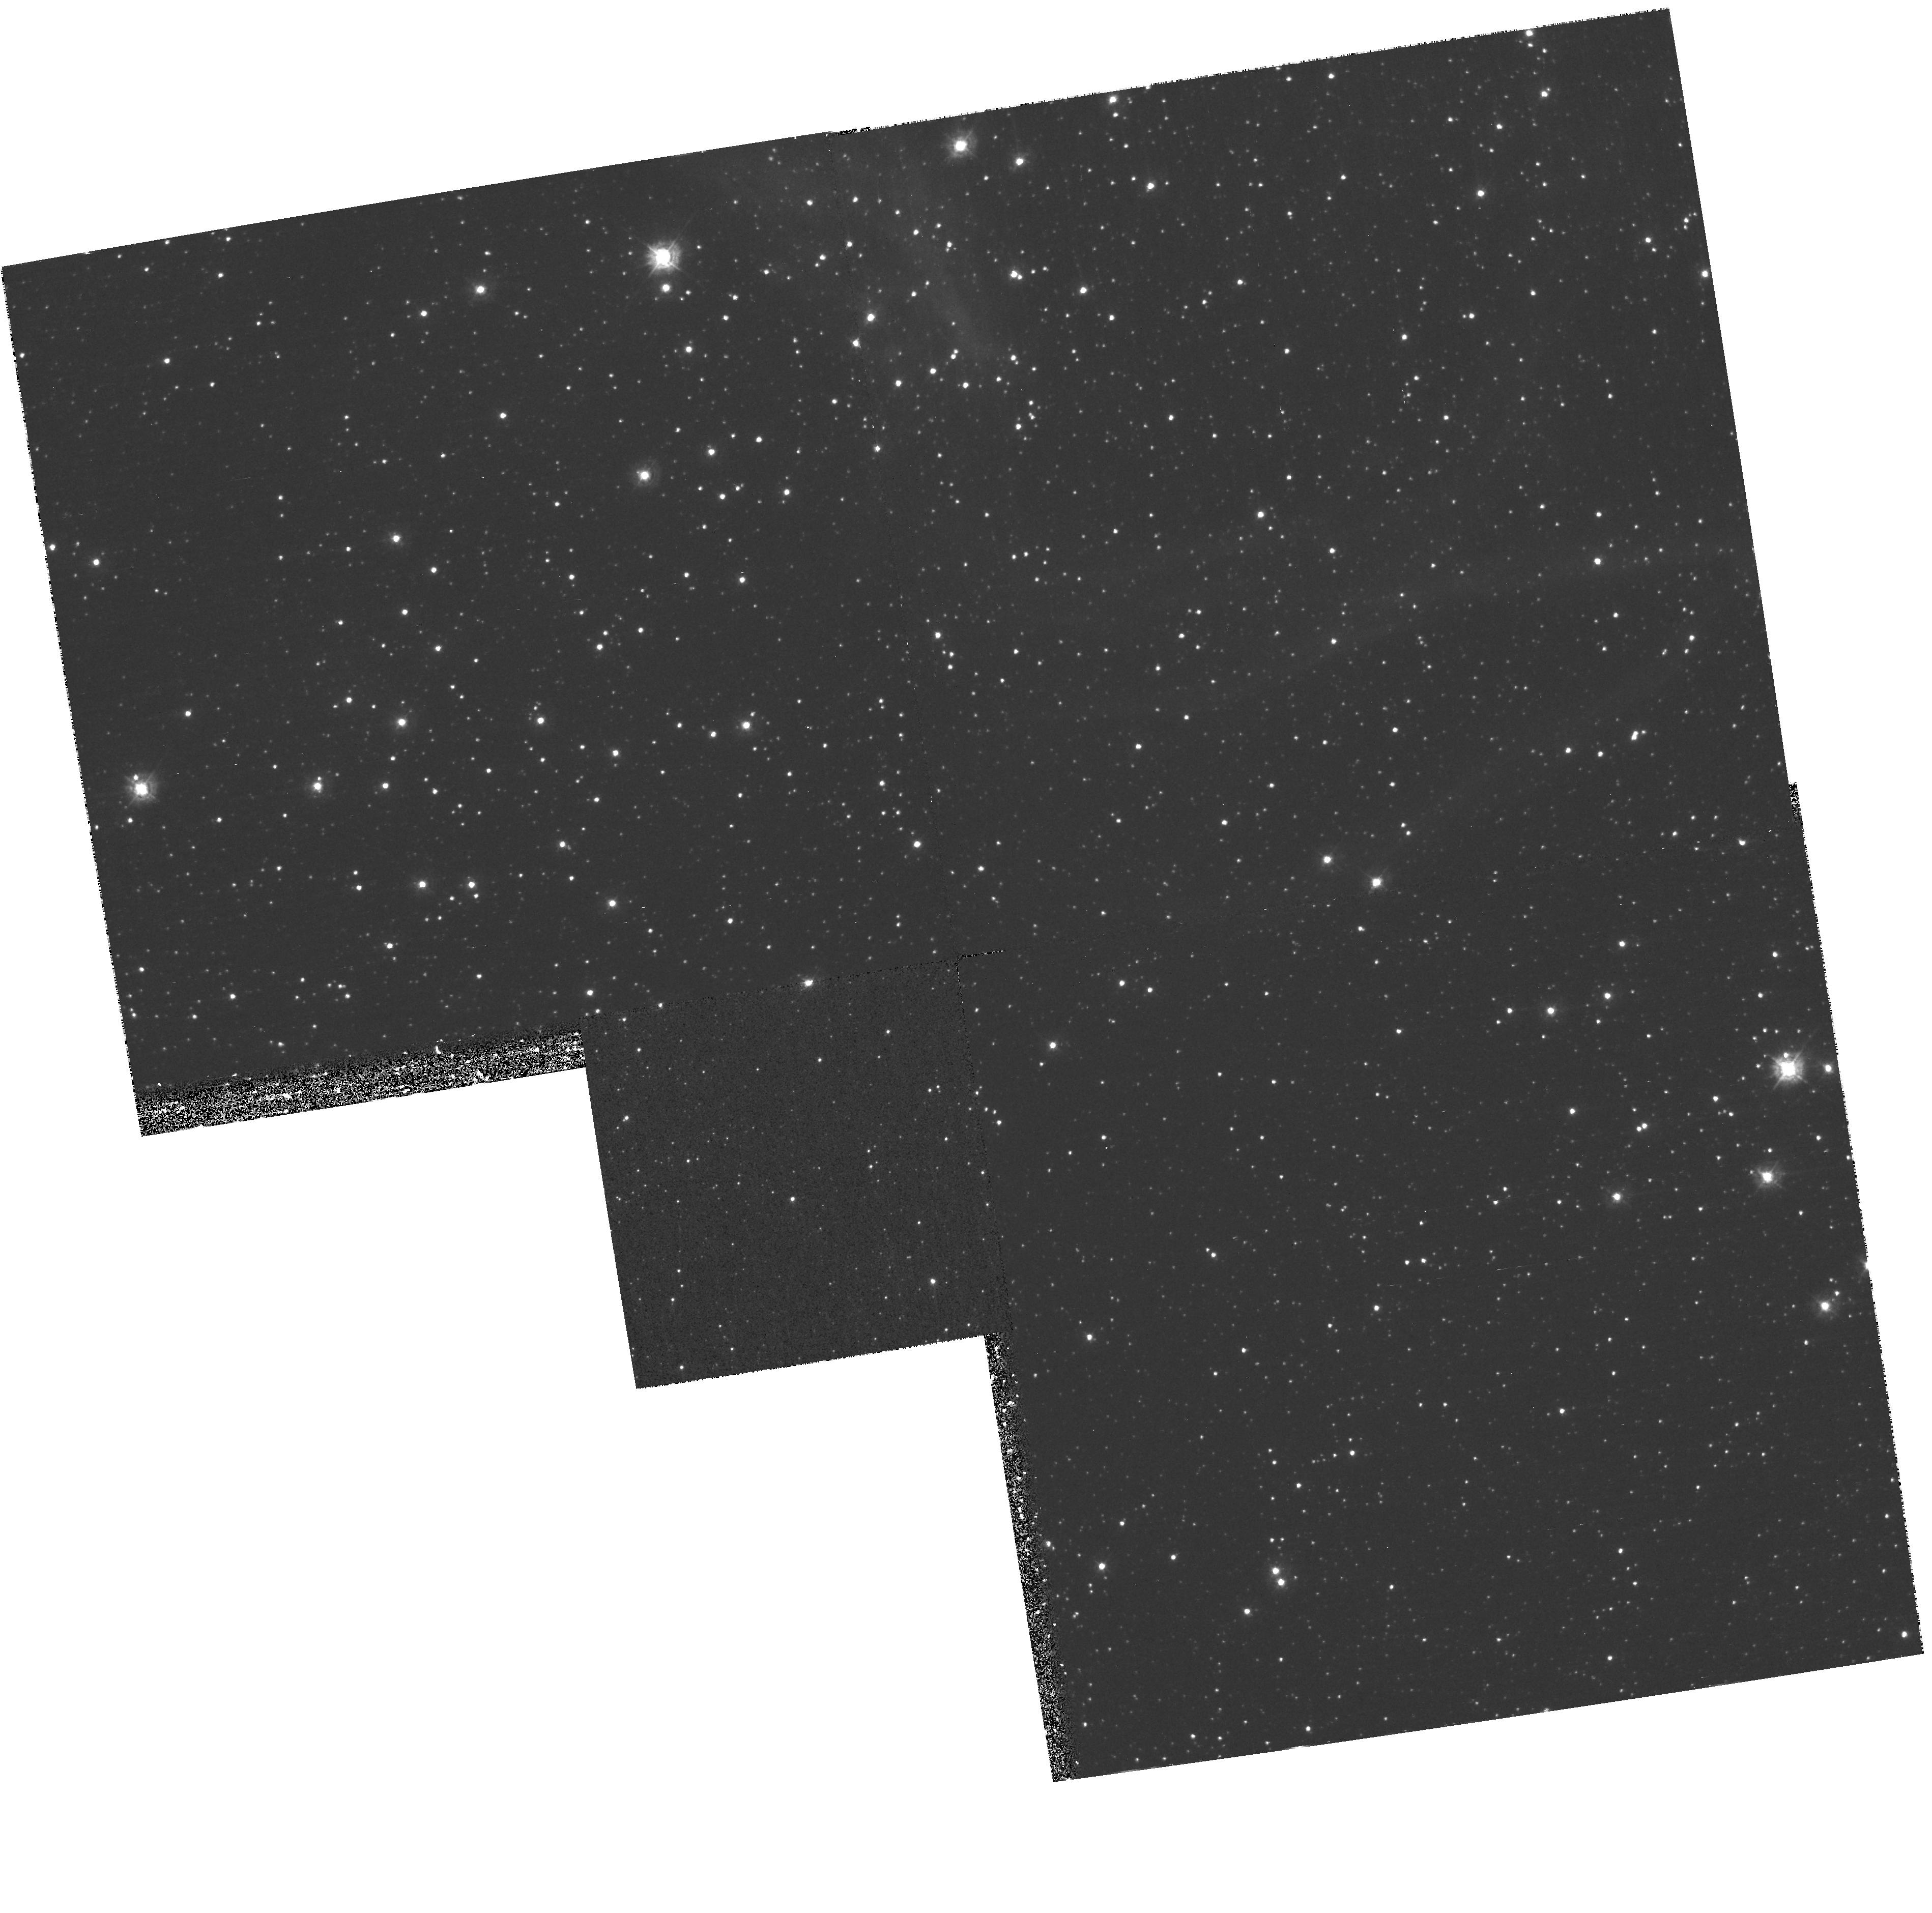
Target: NGC1850-F2
Instrument: WFPC2/PC
Filter: F336W
Exposure: 38 min
Observation ID: hst_9870_03_wfpc2_pc_f336w_u8s303

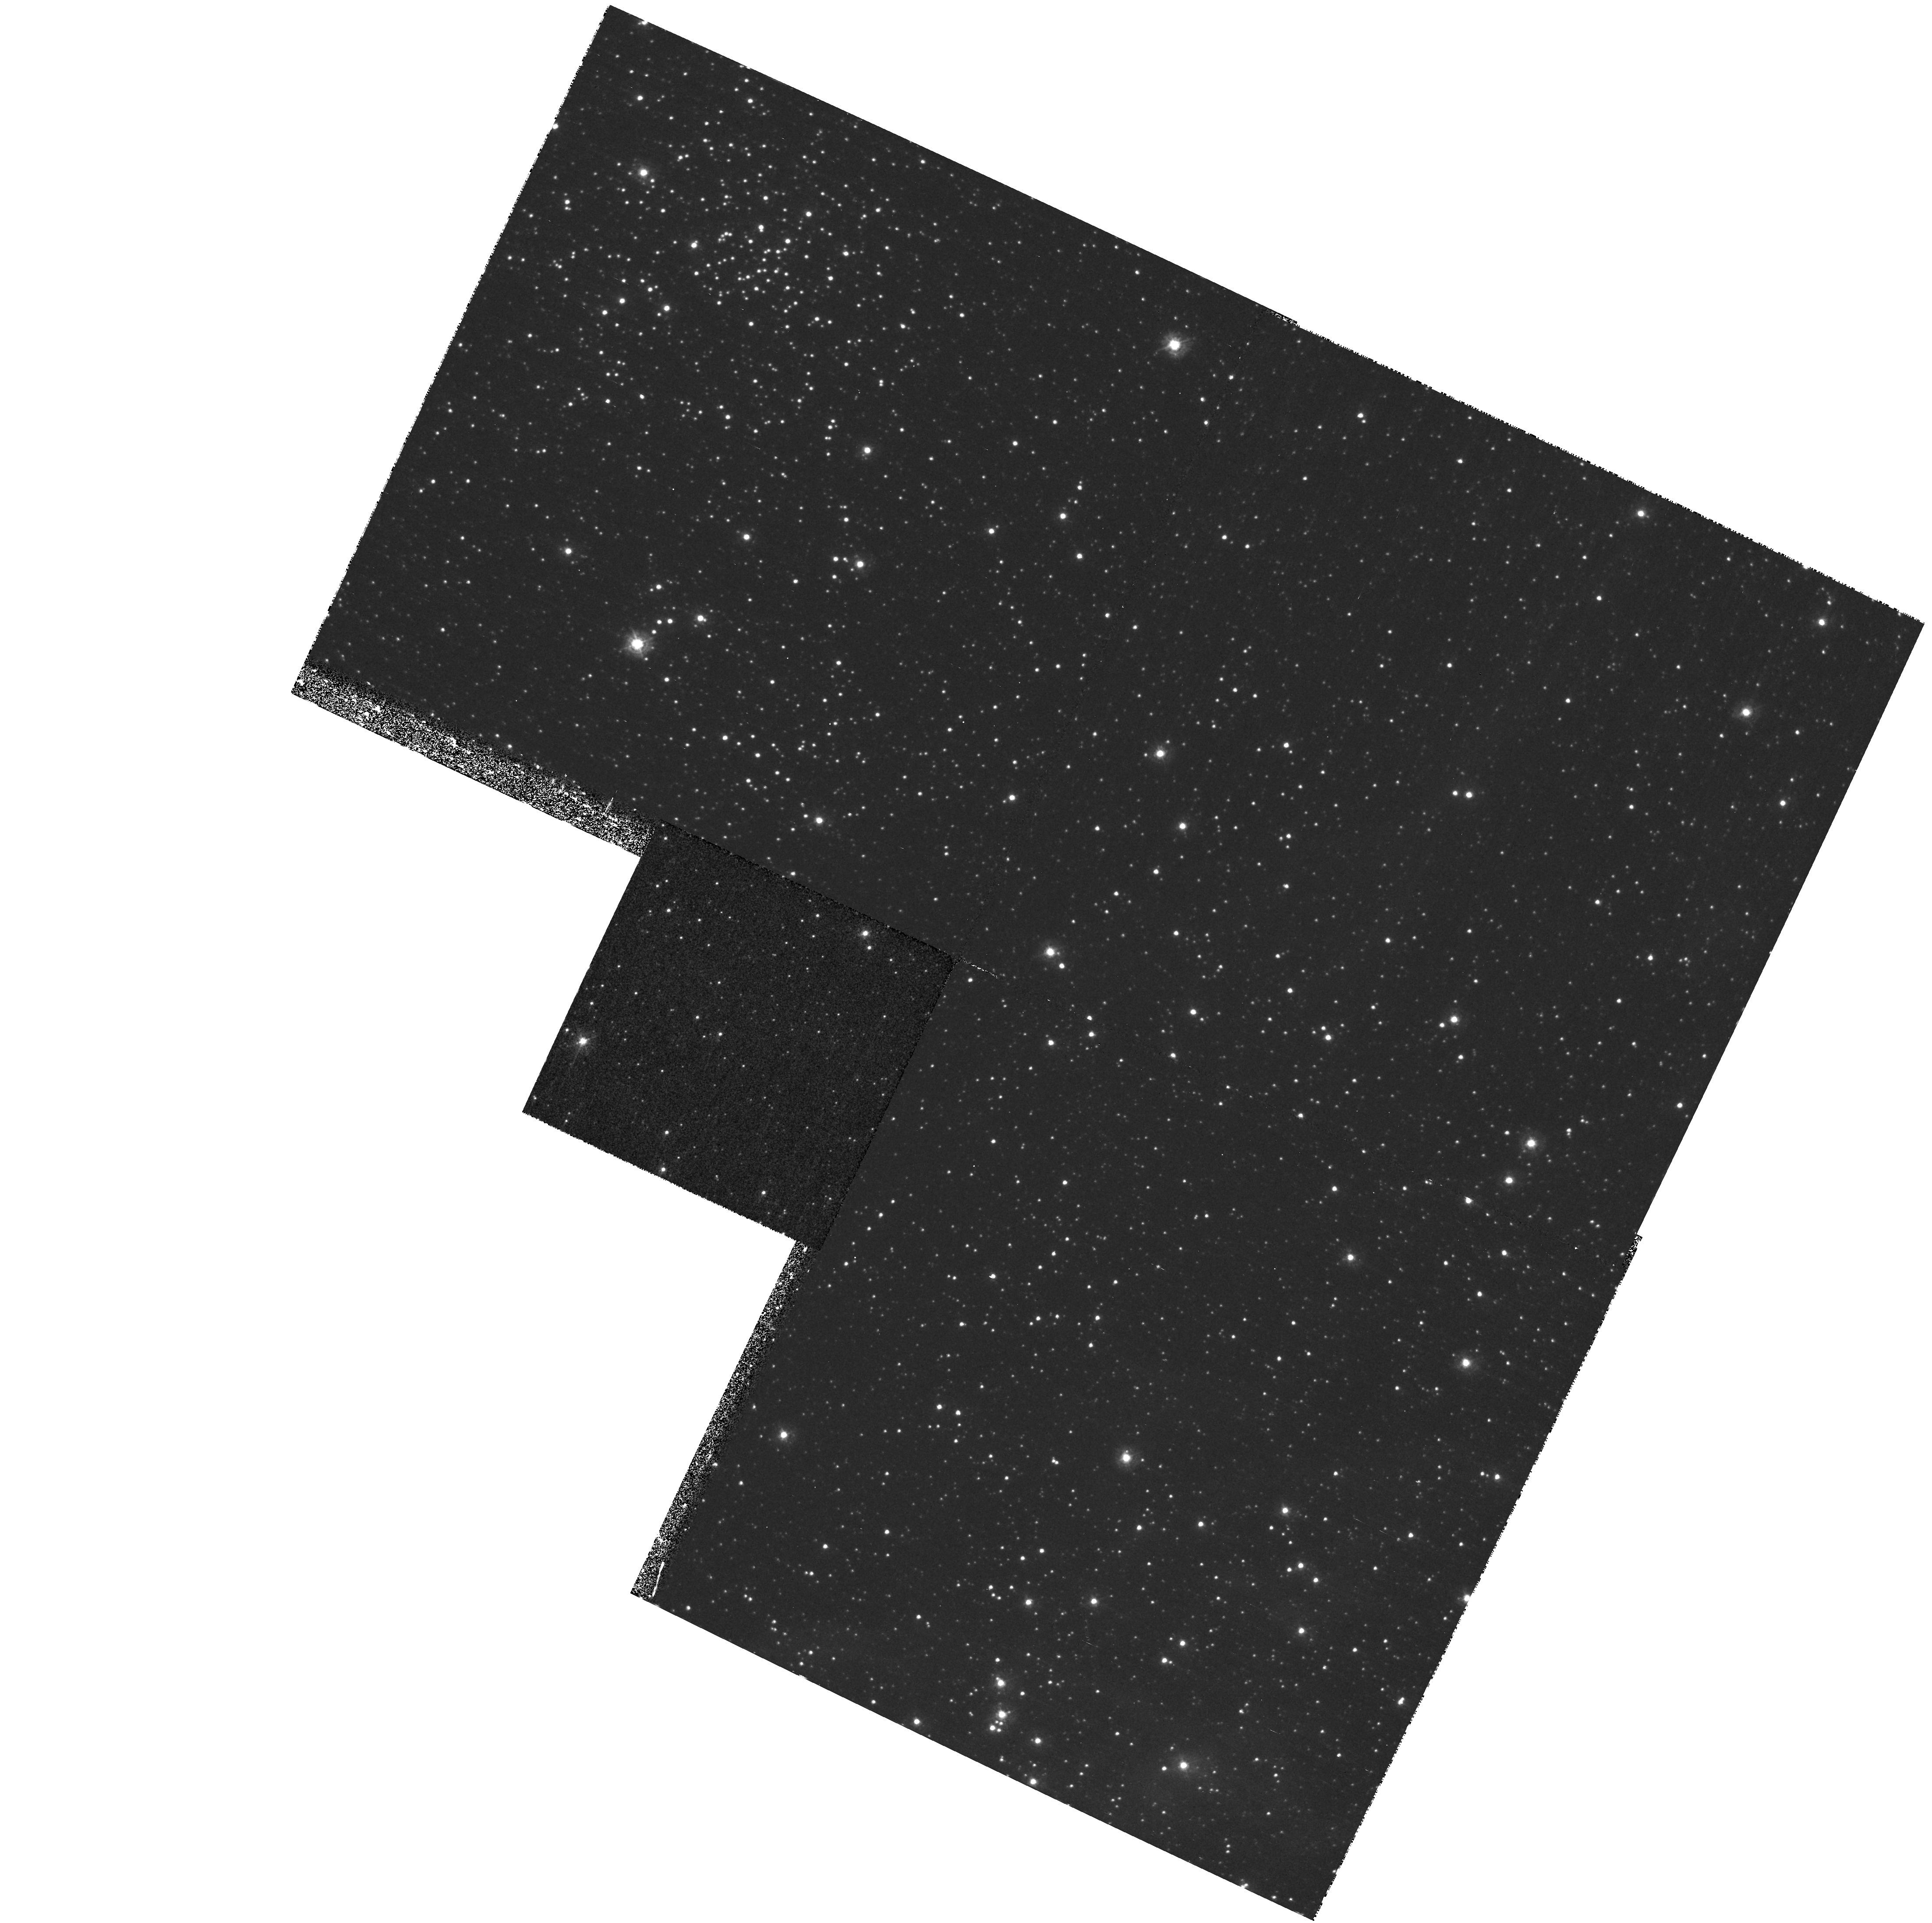
Target: NGC1850-F1
Instrument: WFPC2/PC
Filter: F336W
Exposure: 38 min
Observation ID: hst_9870_02_wfpc2_pc_f336w_u8s302

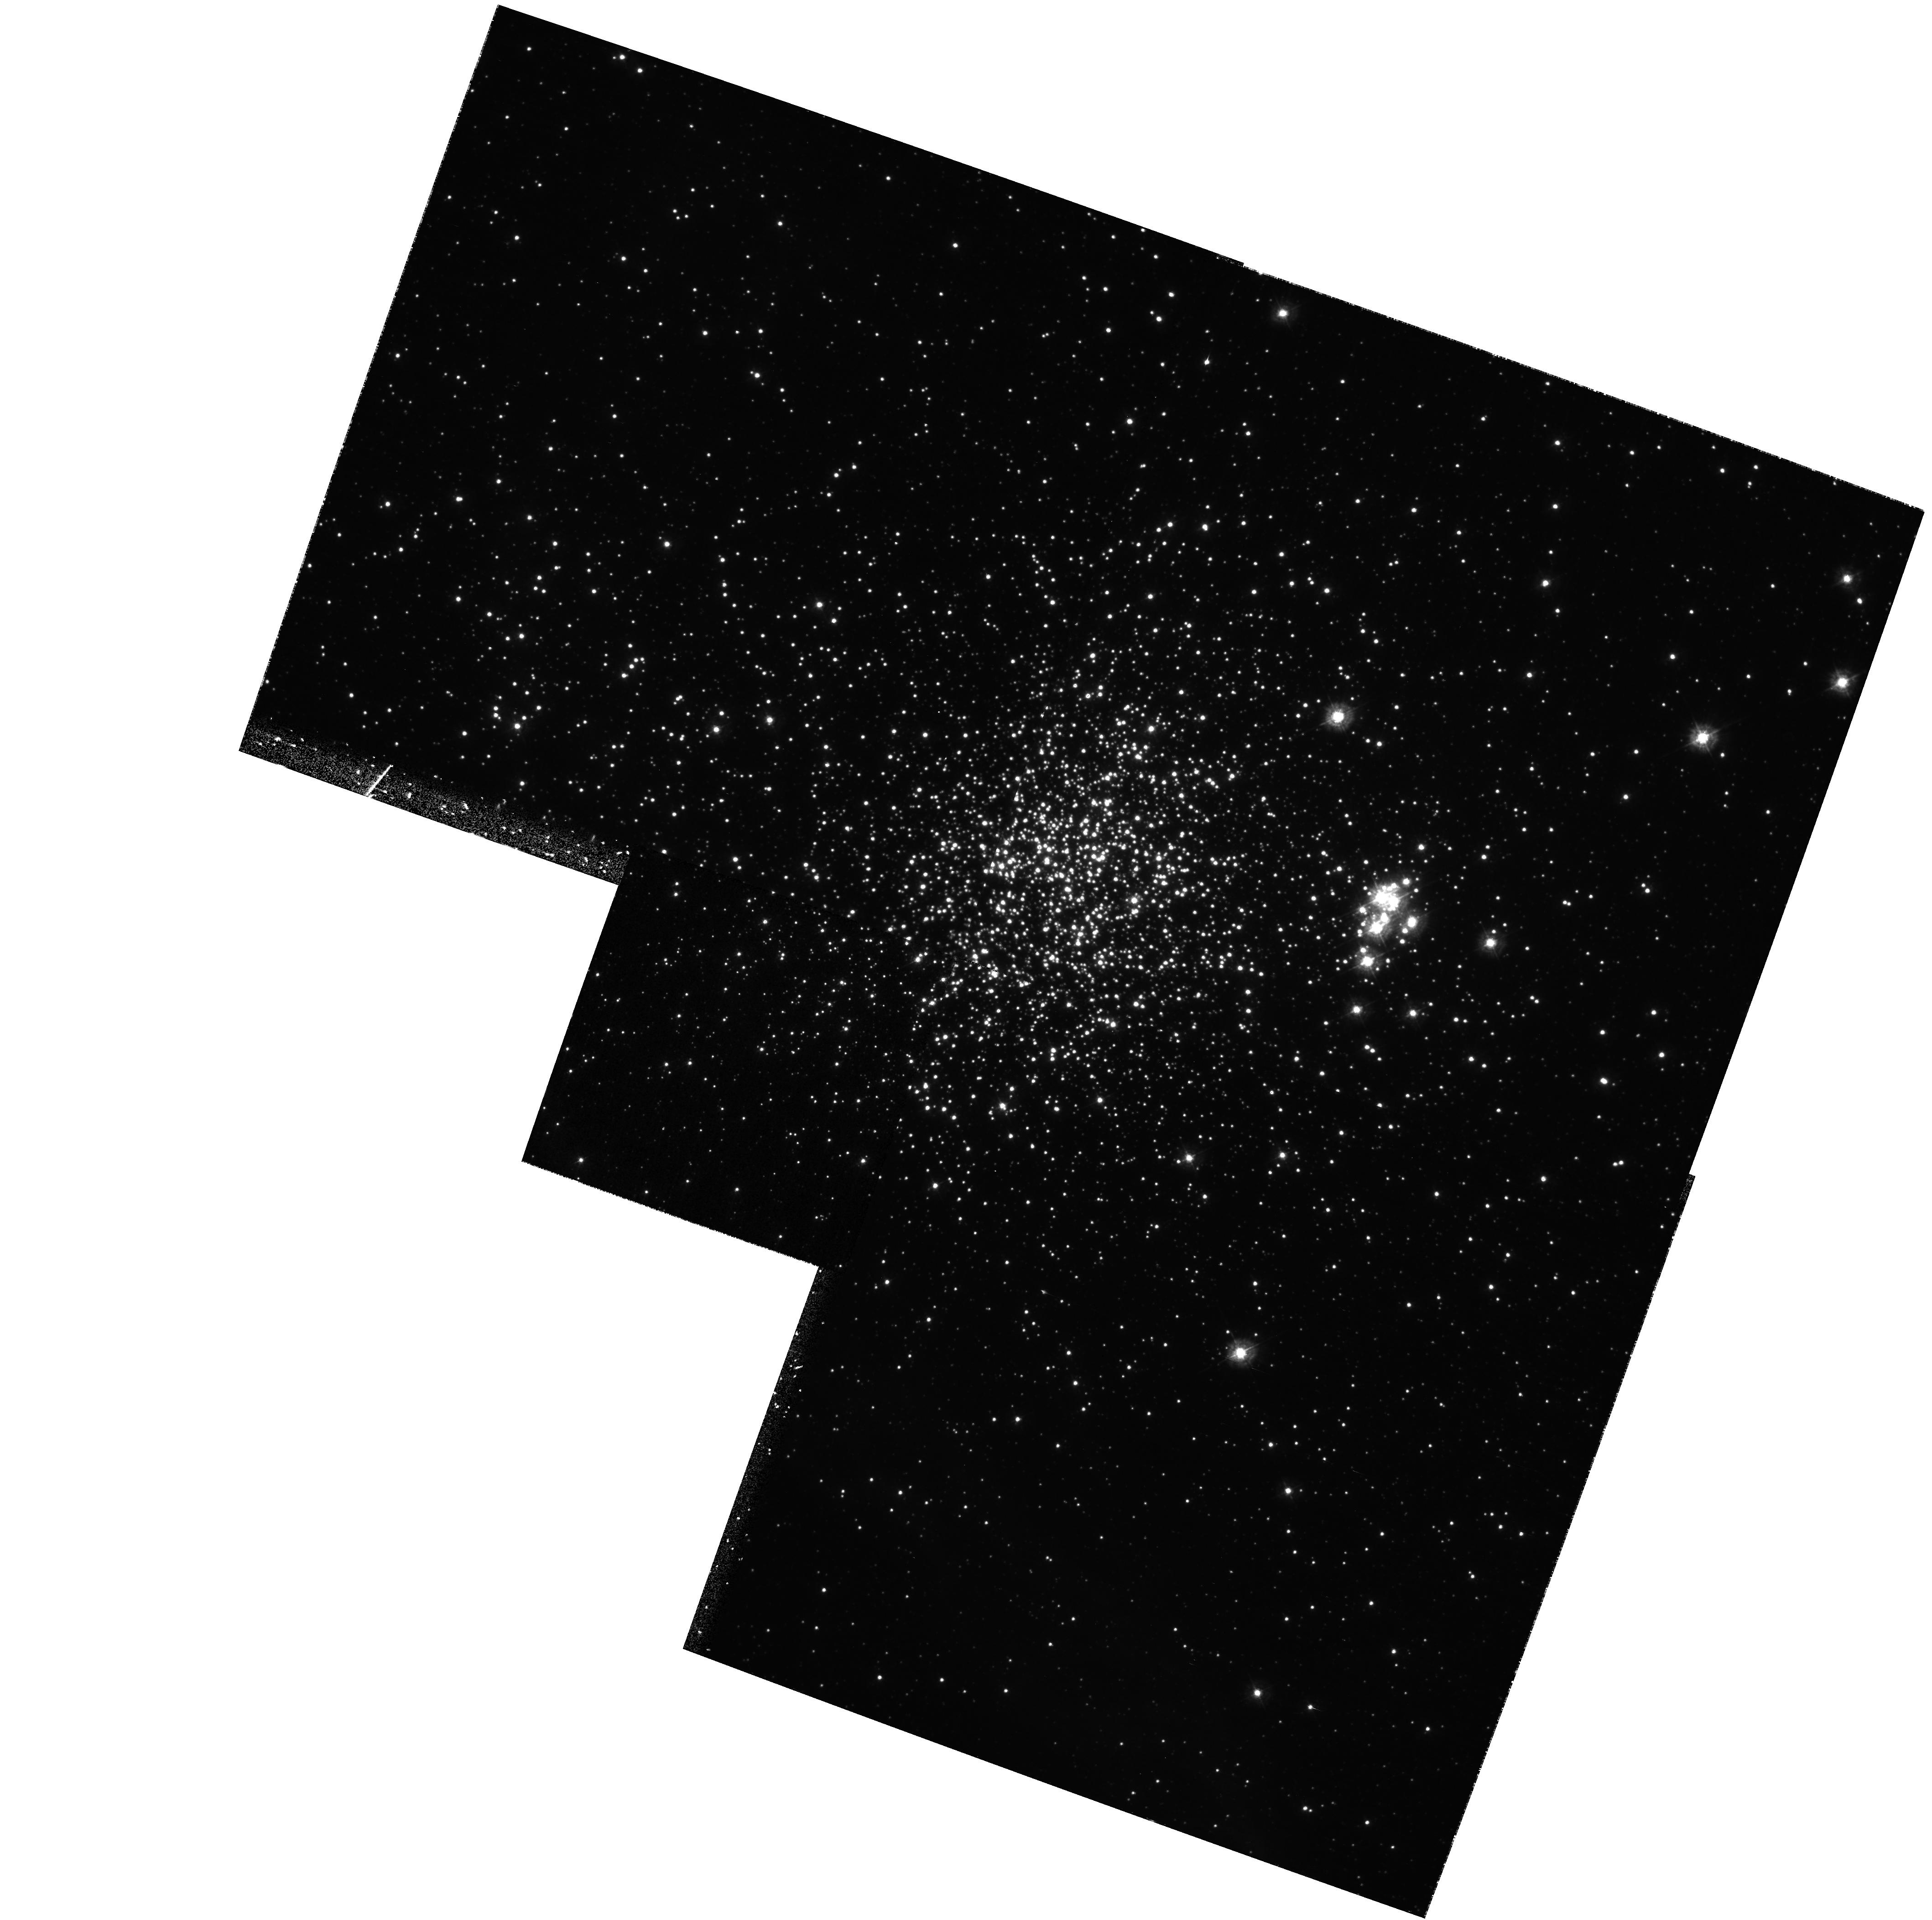
Target: NGC1850
Instrument: WFPC2/PC
Filter: F336W
Exposure: 38 min
Observation ID: hst_9870_01_wfpc2_pc_f336w_u8s301

Low Mass Star Formation at Low Metallicity: Accretion Rates of Pre-Main Sequence Stars in the Large Magellanic Cloud (PI: Romaniello, Martino)

As part of an ongoing effort to characterise the process of star formation at low metallicity, we propose to measure by means of U-band excess the current accretion rate for a homogenous sample of newly-born stars in NGC 1850, a young (5 Myr) stellar cluster in the LMC. Clearly, at this age most of the accretion has already taken place and its intensity is declining with respect to the earliest stages of formation. However, a comparison with Galactic Pre-Main Sequence stars of the same age immediately leads to assessing the relative strength of accretion when the metallicity is decreased by a factor of three. We have already analysed the images available in the archive for these fields and we have determined the basic parameters (effective temperature and luminosity) for all of the stars down to a mass of ~0.9 Mo. To take the next step and determine the current accretion rate we only need WFPC2 imaging of NGC 1850 in the F336W passband. With three orbit worth of observations, we will reach m(F336W)~23 with an accuracy of 0.1 mag. In spite of their unique scientific potential, the data we apply for are relatively inexpensive to gather, as they are the last missing tile of a large dataset already available in the HST archive.